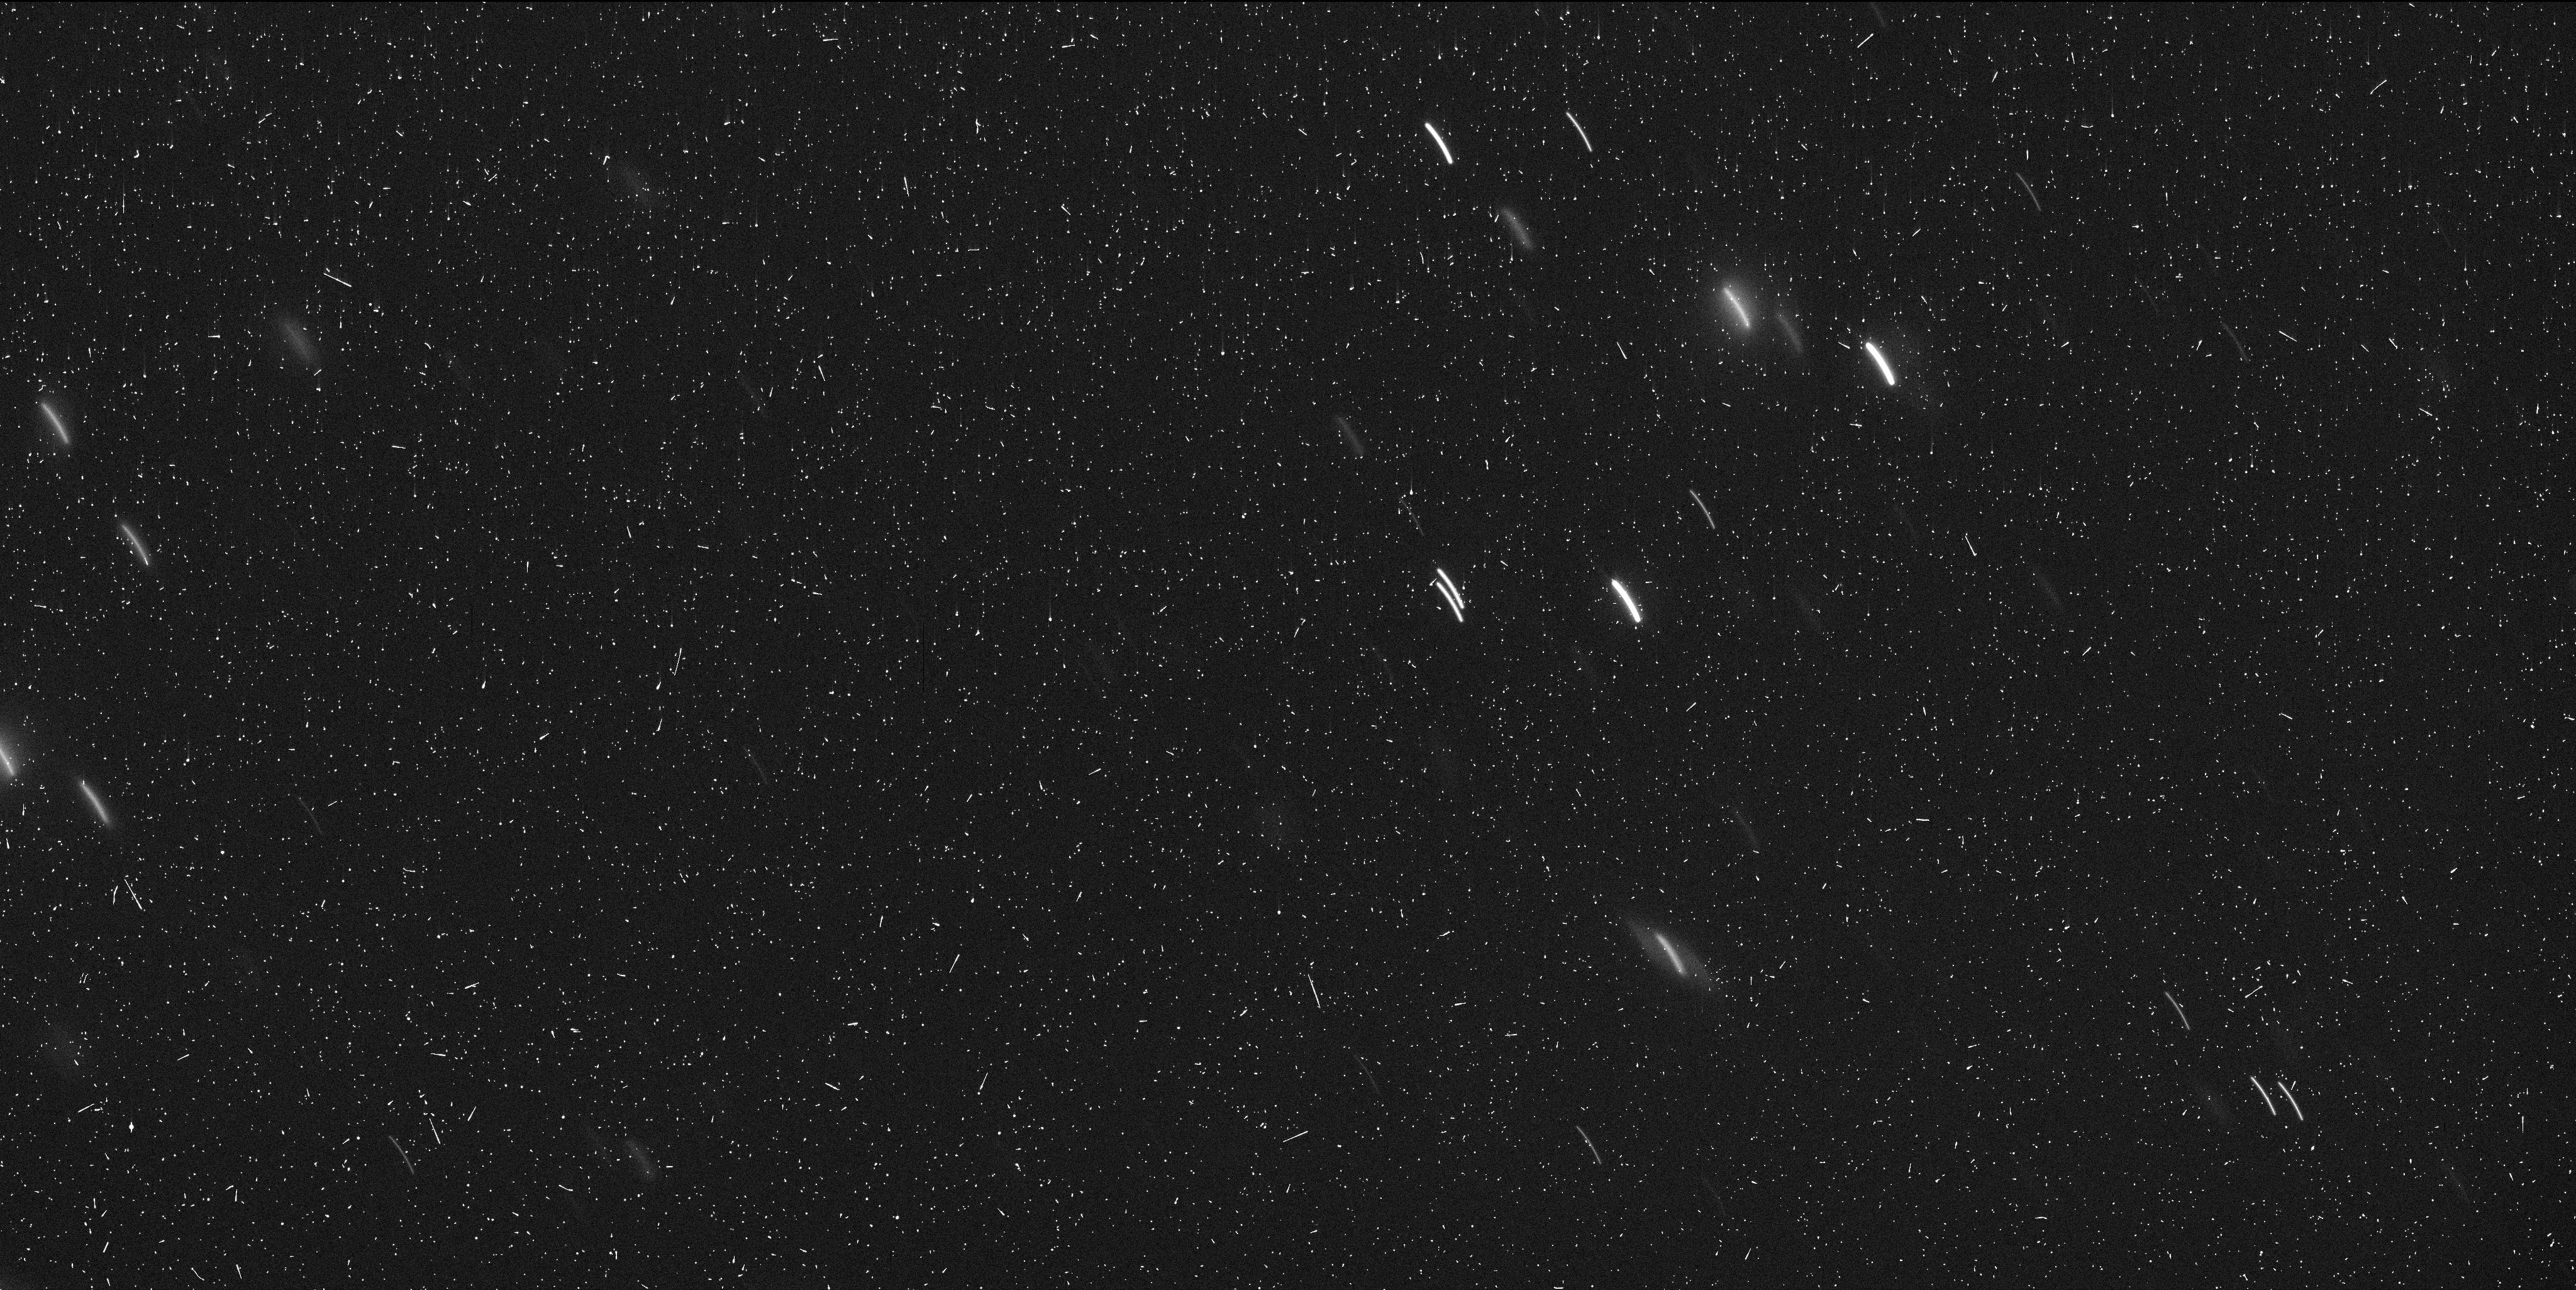
Target: A-2017-U1. Instrument: WFC3/UVIS. Filter: F350LP. Exposure: 6 min. Observation ID: idqn02juq

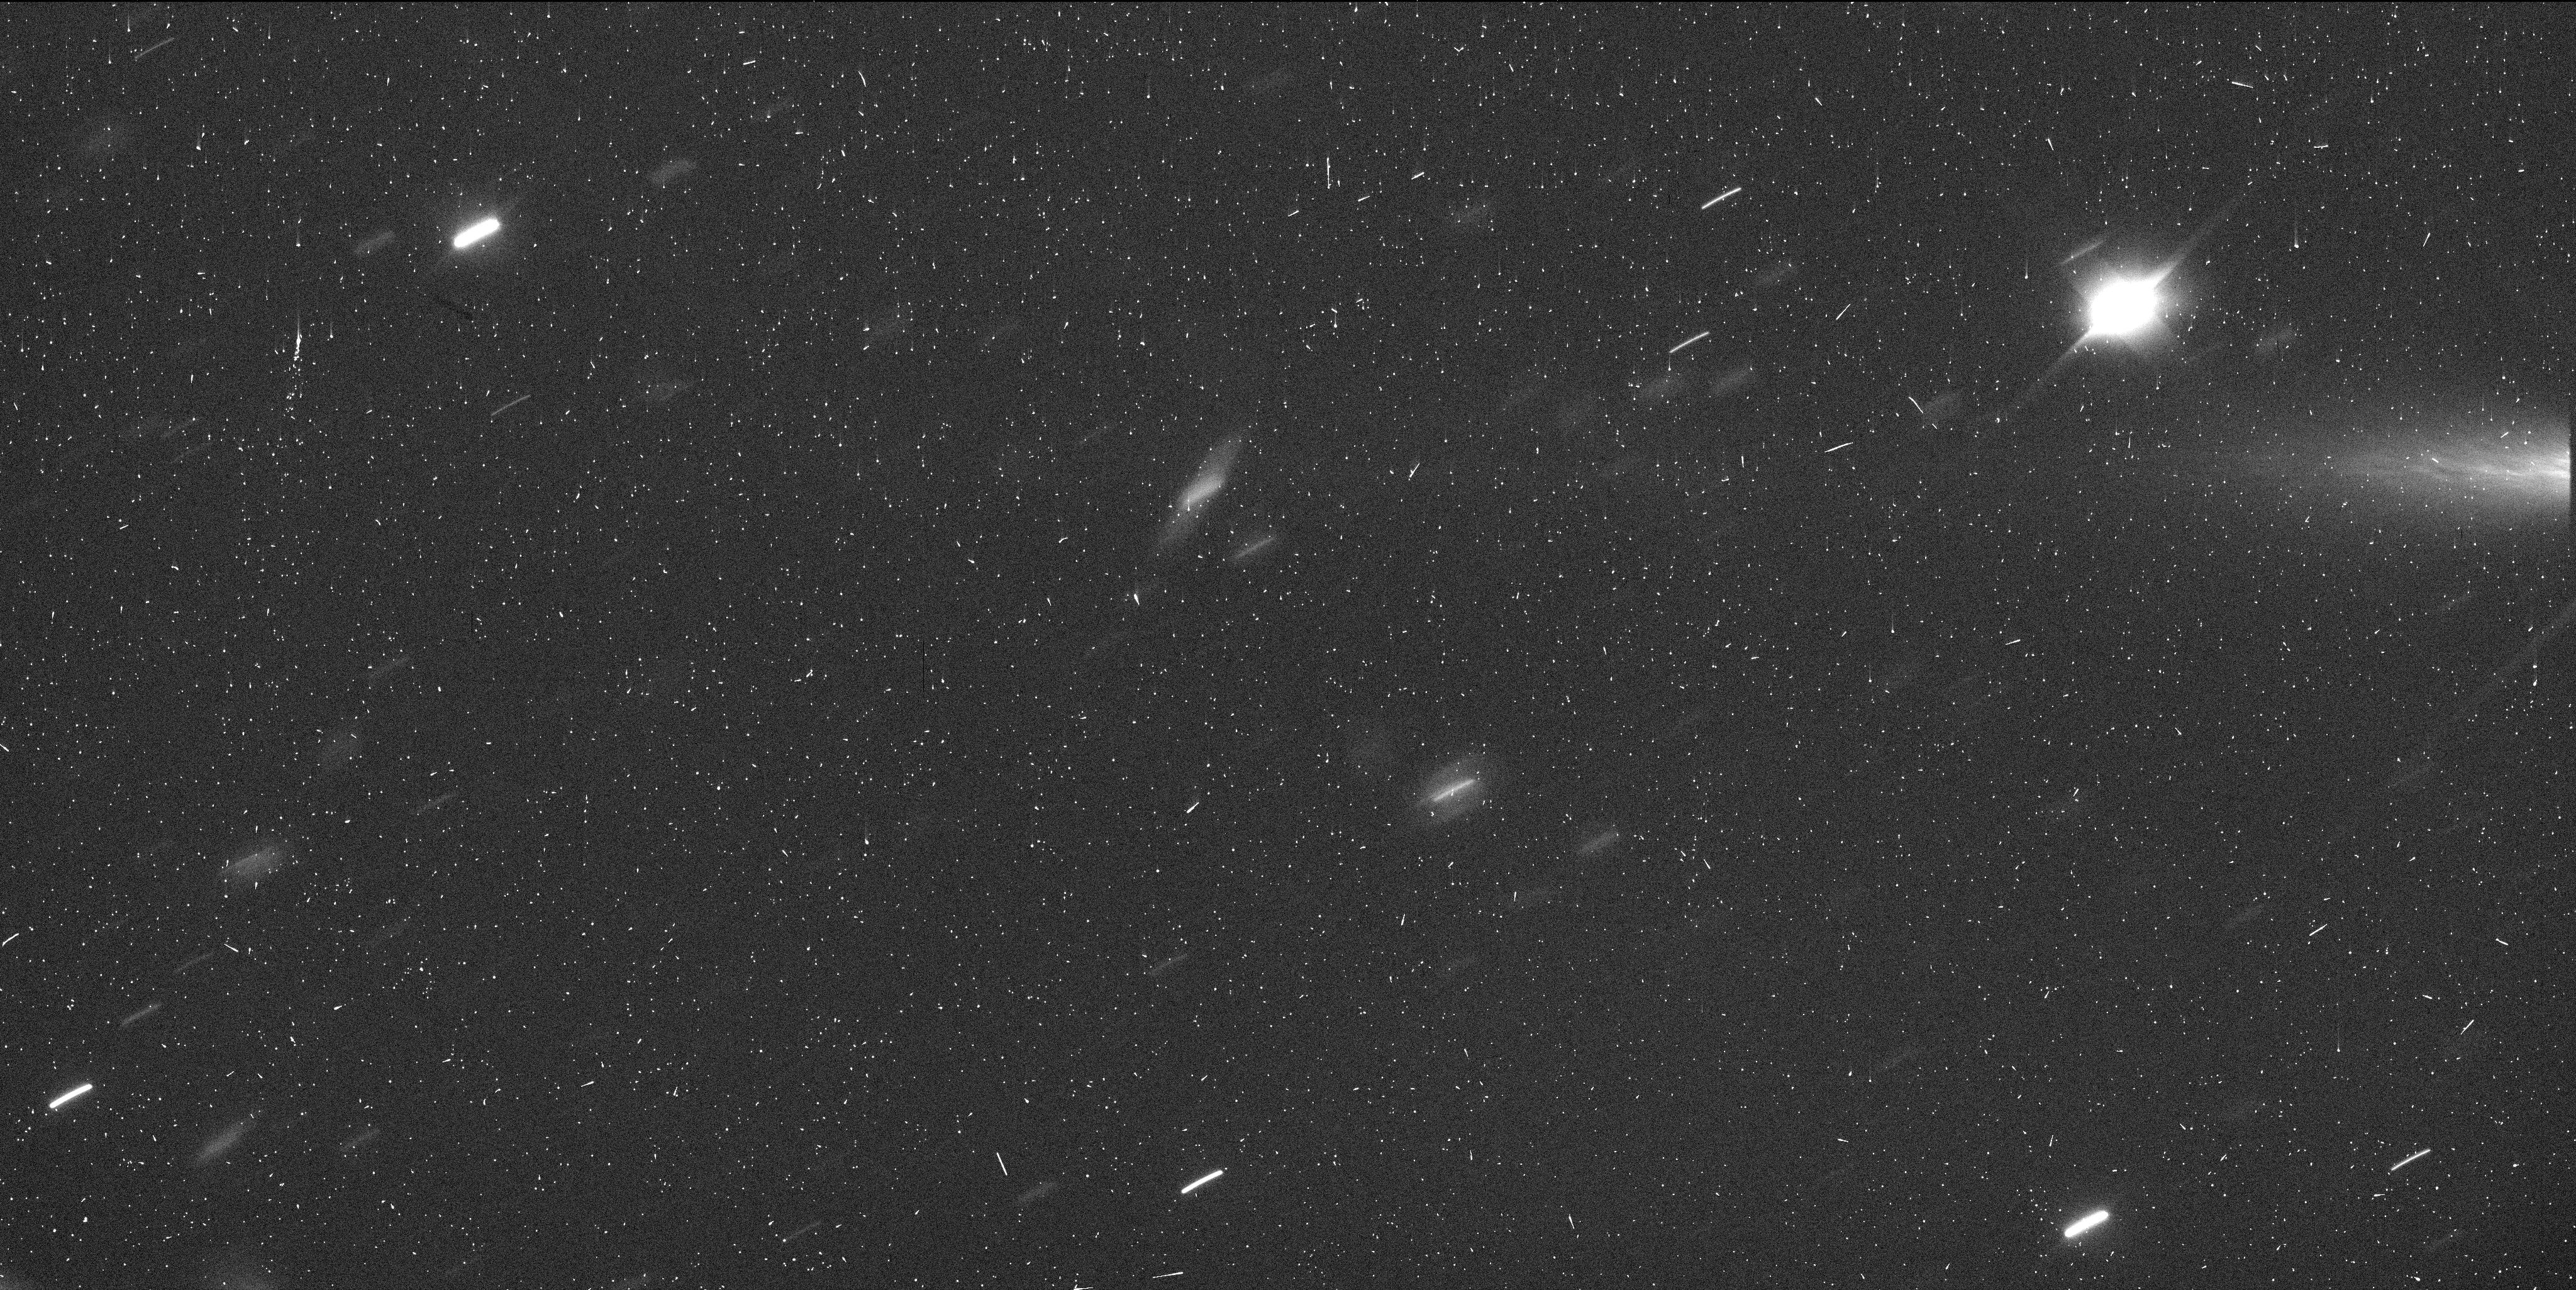
Target: OUMUAMUA. Instrument: WFC3/UVIS. Filter: F350LP. Exposure: 6 min. Observation ID: idqn05kkq

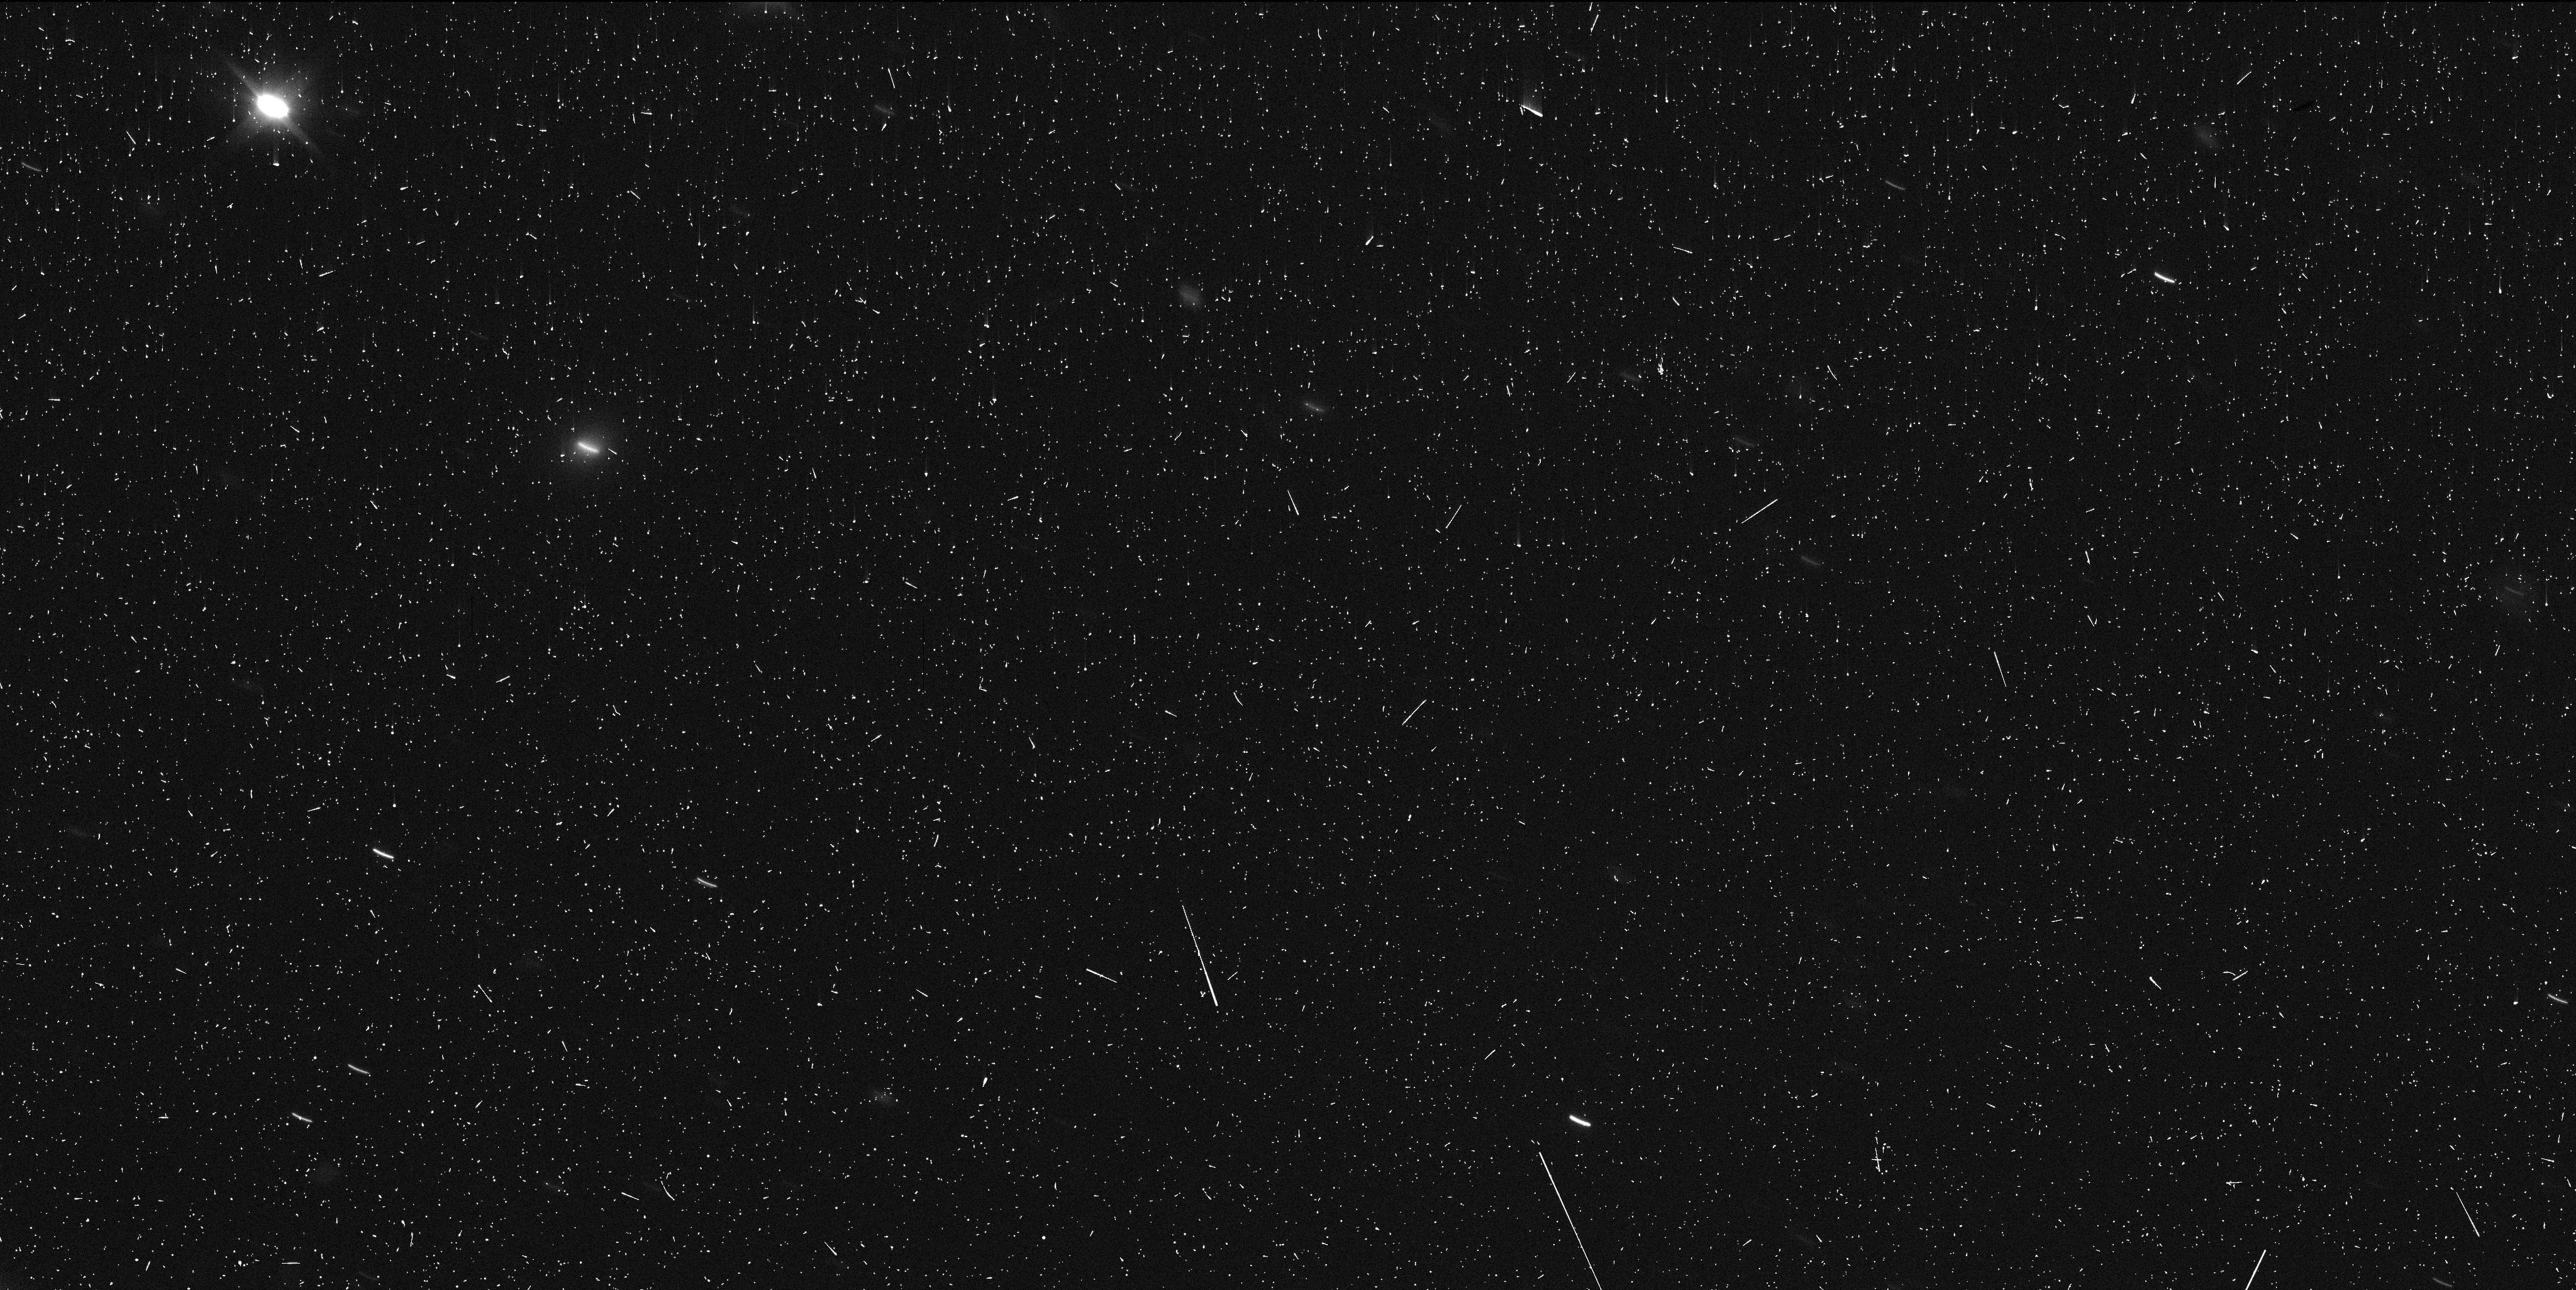
Target: A-2017-U1-UPDATED. Instrument: WFC3/UVIS. Filter: F350LP. Exposure: 6 min. Observation ID: idqn04hqq

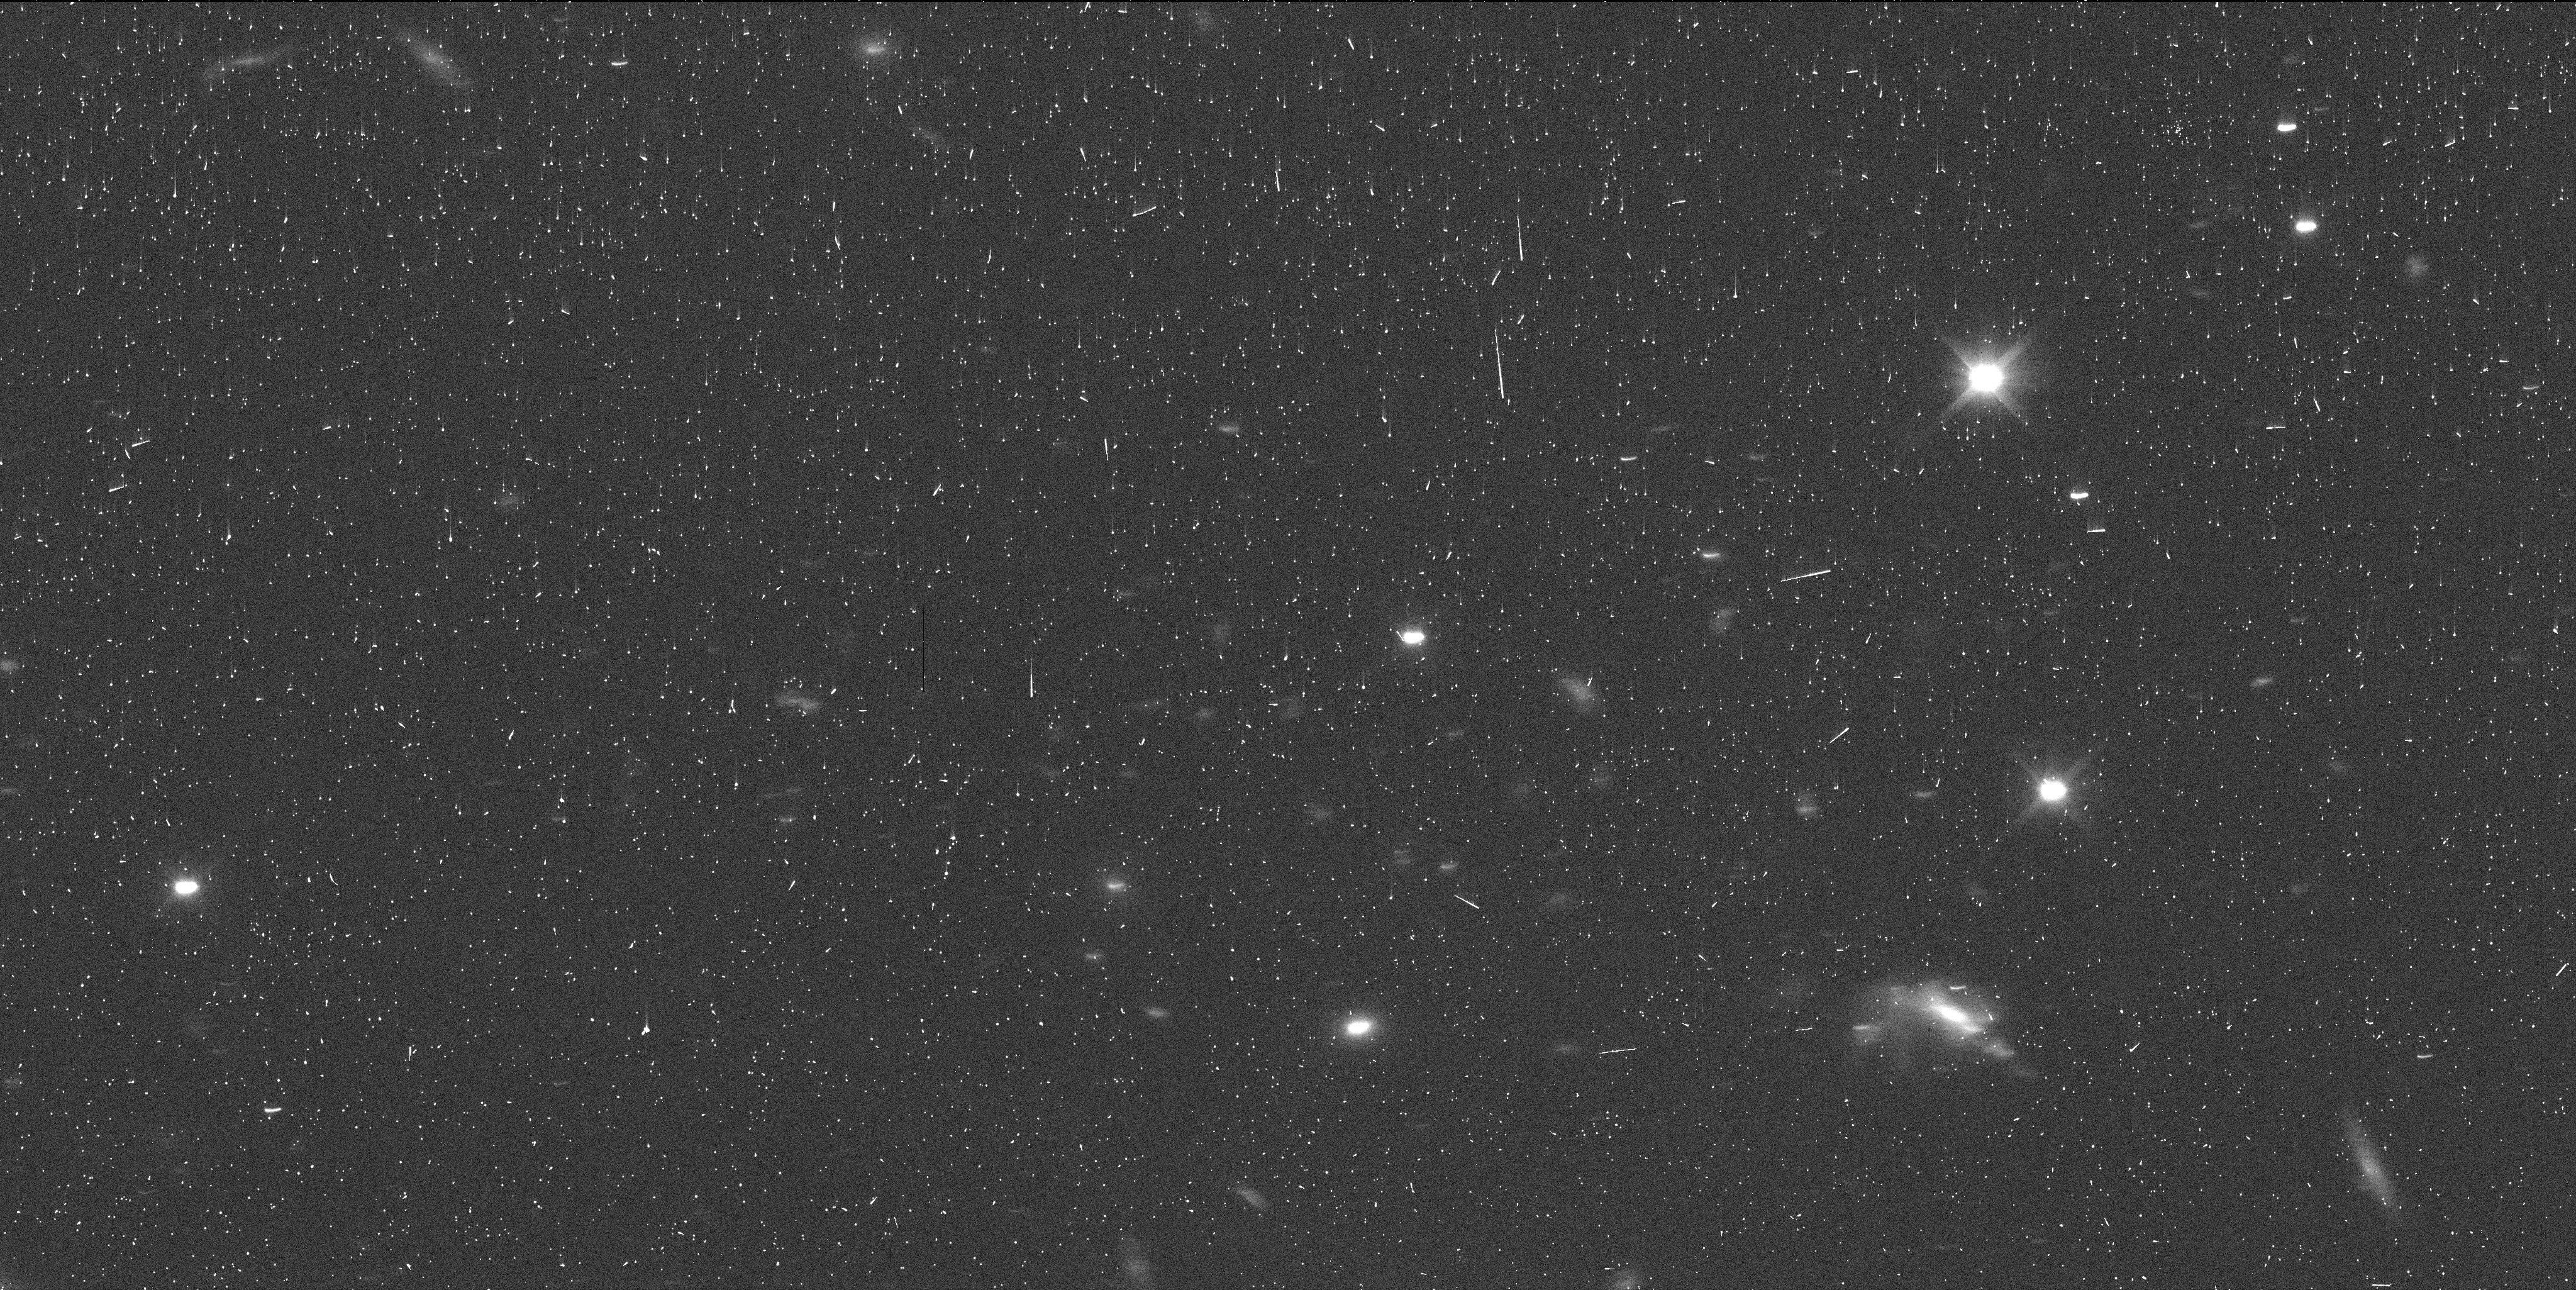
Target: A-2017-U1. Instrument: WFC3/UVIS. Filter: F350LP. Exposure: 6 min. Observation ID: idqn03r4q

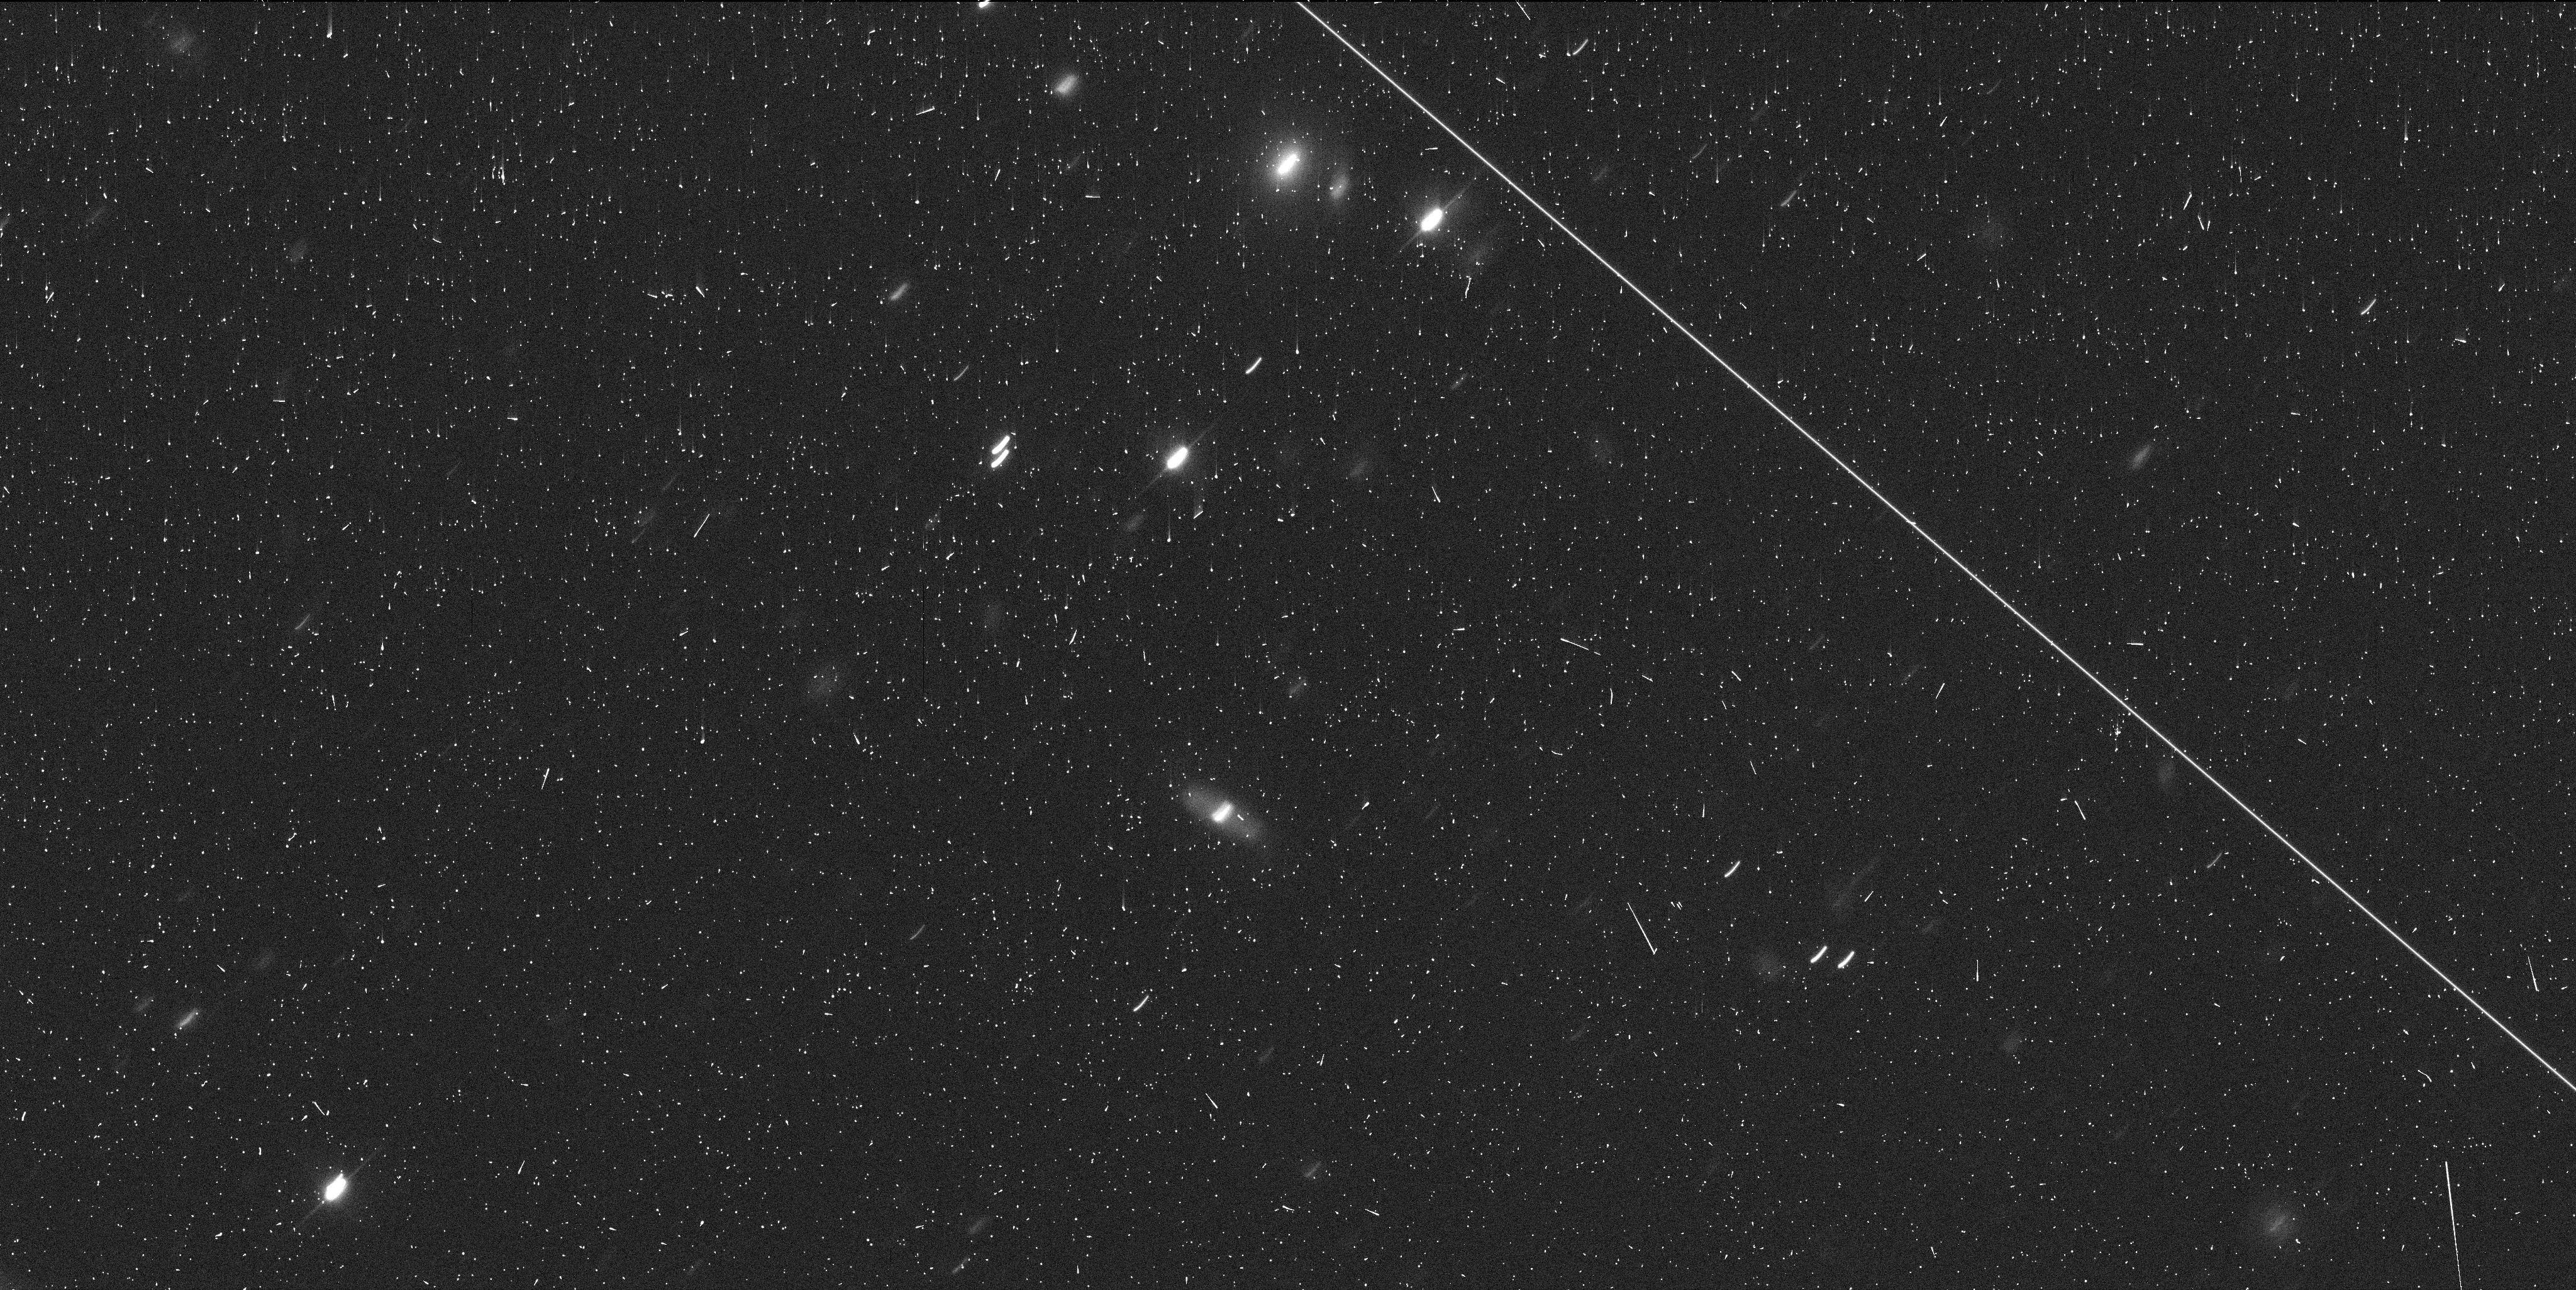
Target: A-2017-U1. Instrument: WFC3/UVIS. Filter: F350LP. Exposure: 6 min. Observation ID: idqn01jsq

Which way home? Finding the origin of our Solar Systems first interstellar visitor (PI: Meech, Karen J.)

We request HST/WFC3/UVIS observations of A/2017 U1, a recently discovered fast moving and fast fading object that appears to originate from outside the Solar System. Rapid follow-up observations from the ground established the object's orbit as hyperbolic and thus ruled out that A/2017 U1 is a comet or asteroid. The proposed observations are critical to (a) determine the object's rotation period in order to allow observations to be performed at maximal brightness, and (b) obtain precise astrometry along an extended arc length in order to identify the region from which this object originated. A/2017 U1 is the first known interloper from outside the Solar System, and the observations proposed here play a pivotal role in determining its origin.